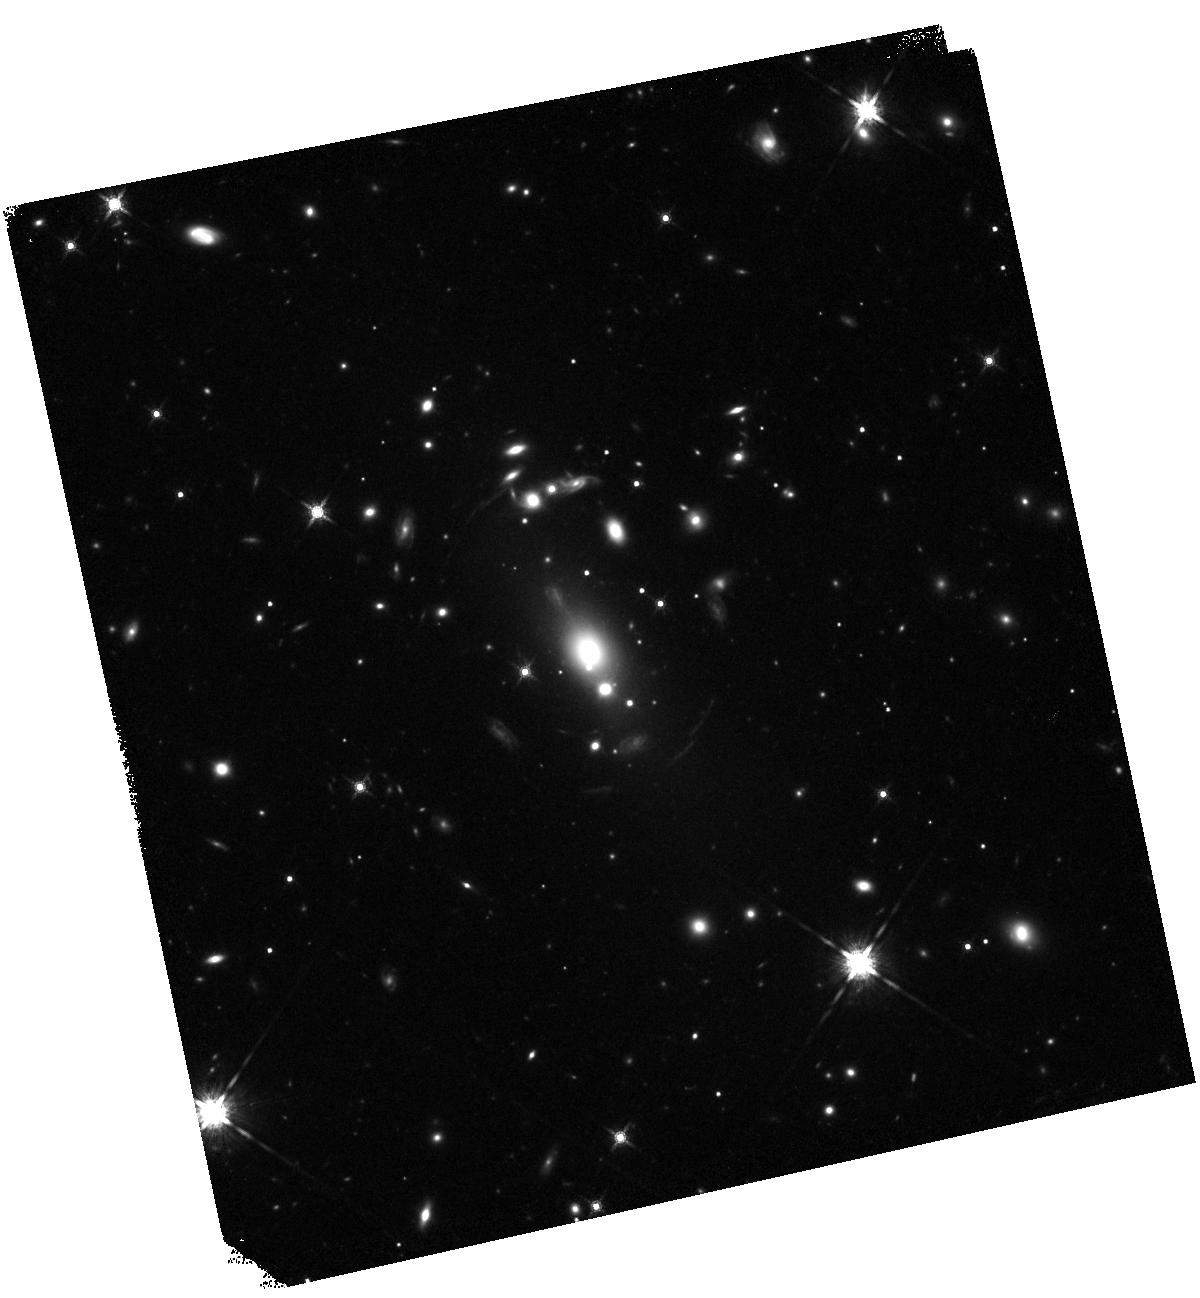
Target: RXCJ1717.1+2931. Instrument: WFC3/IR. Filter: F160W. Exposure: 20 min. Observation ID: hst_15670_a2_wfc3_ir_f160w_idyba2

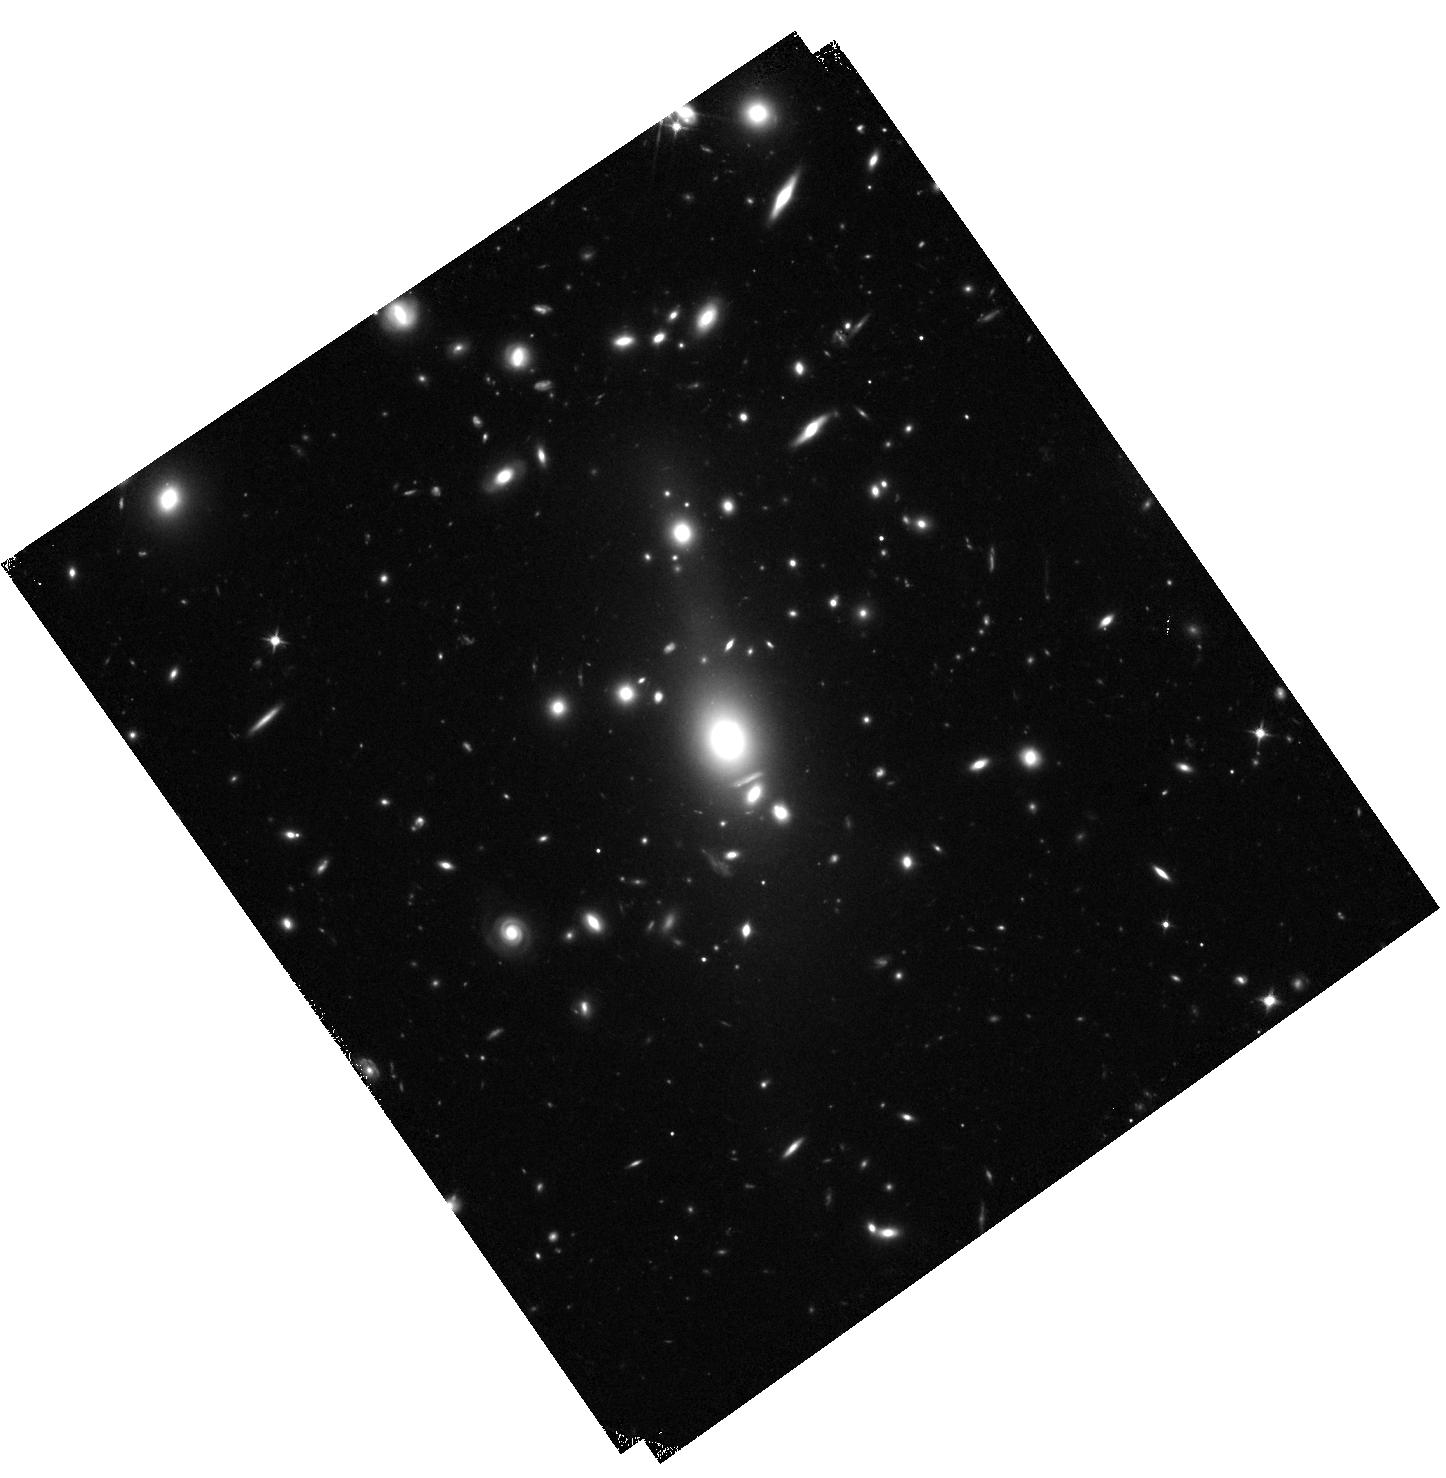
Target: RXCJ1310.9+2157. Instrument: WFC3/IR. Filter: F110W. Exposure: 20 min. Observation ID: hst_15670_a1_wfc3_ir_f110w_idyba1

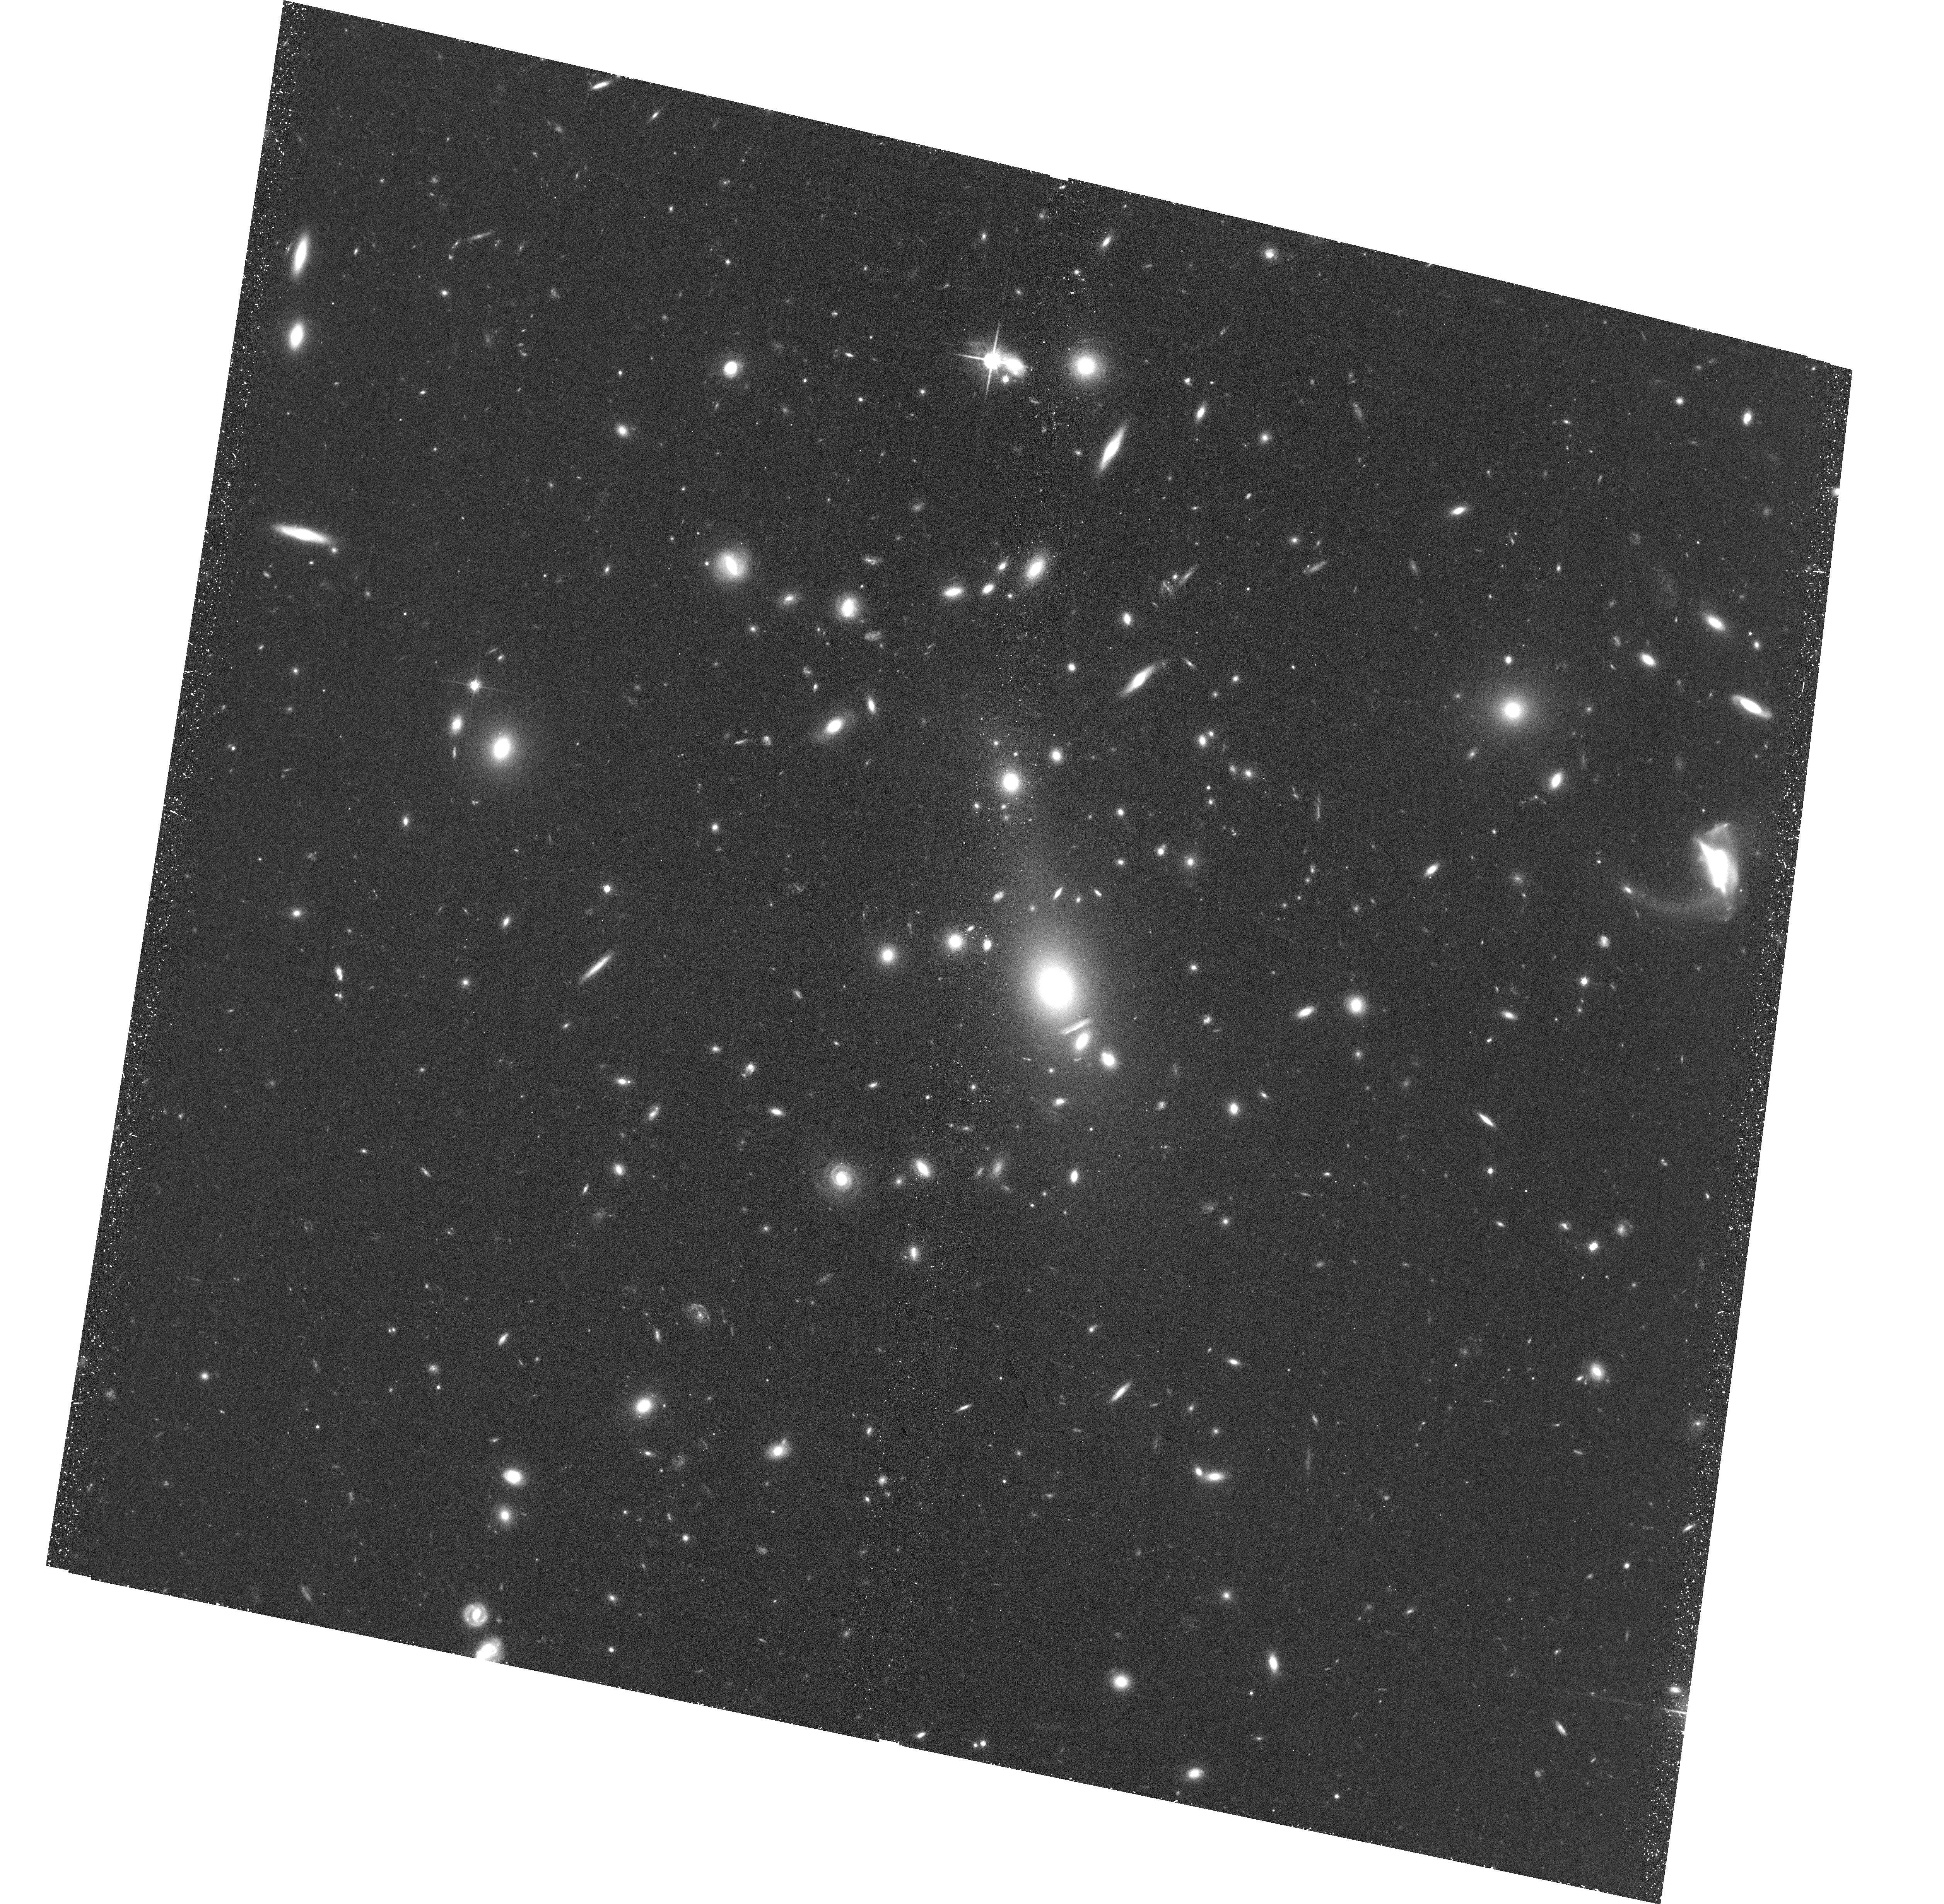
Target: RXCJ1310.9+2157. Instrument: ACS/WFC. Filter: F814W. Exposure: 38 min. Observation ID: hst_15670_51_acs_wfc_f814w_jdyb51

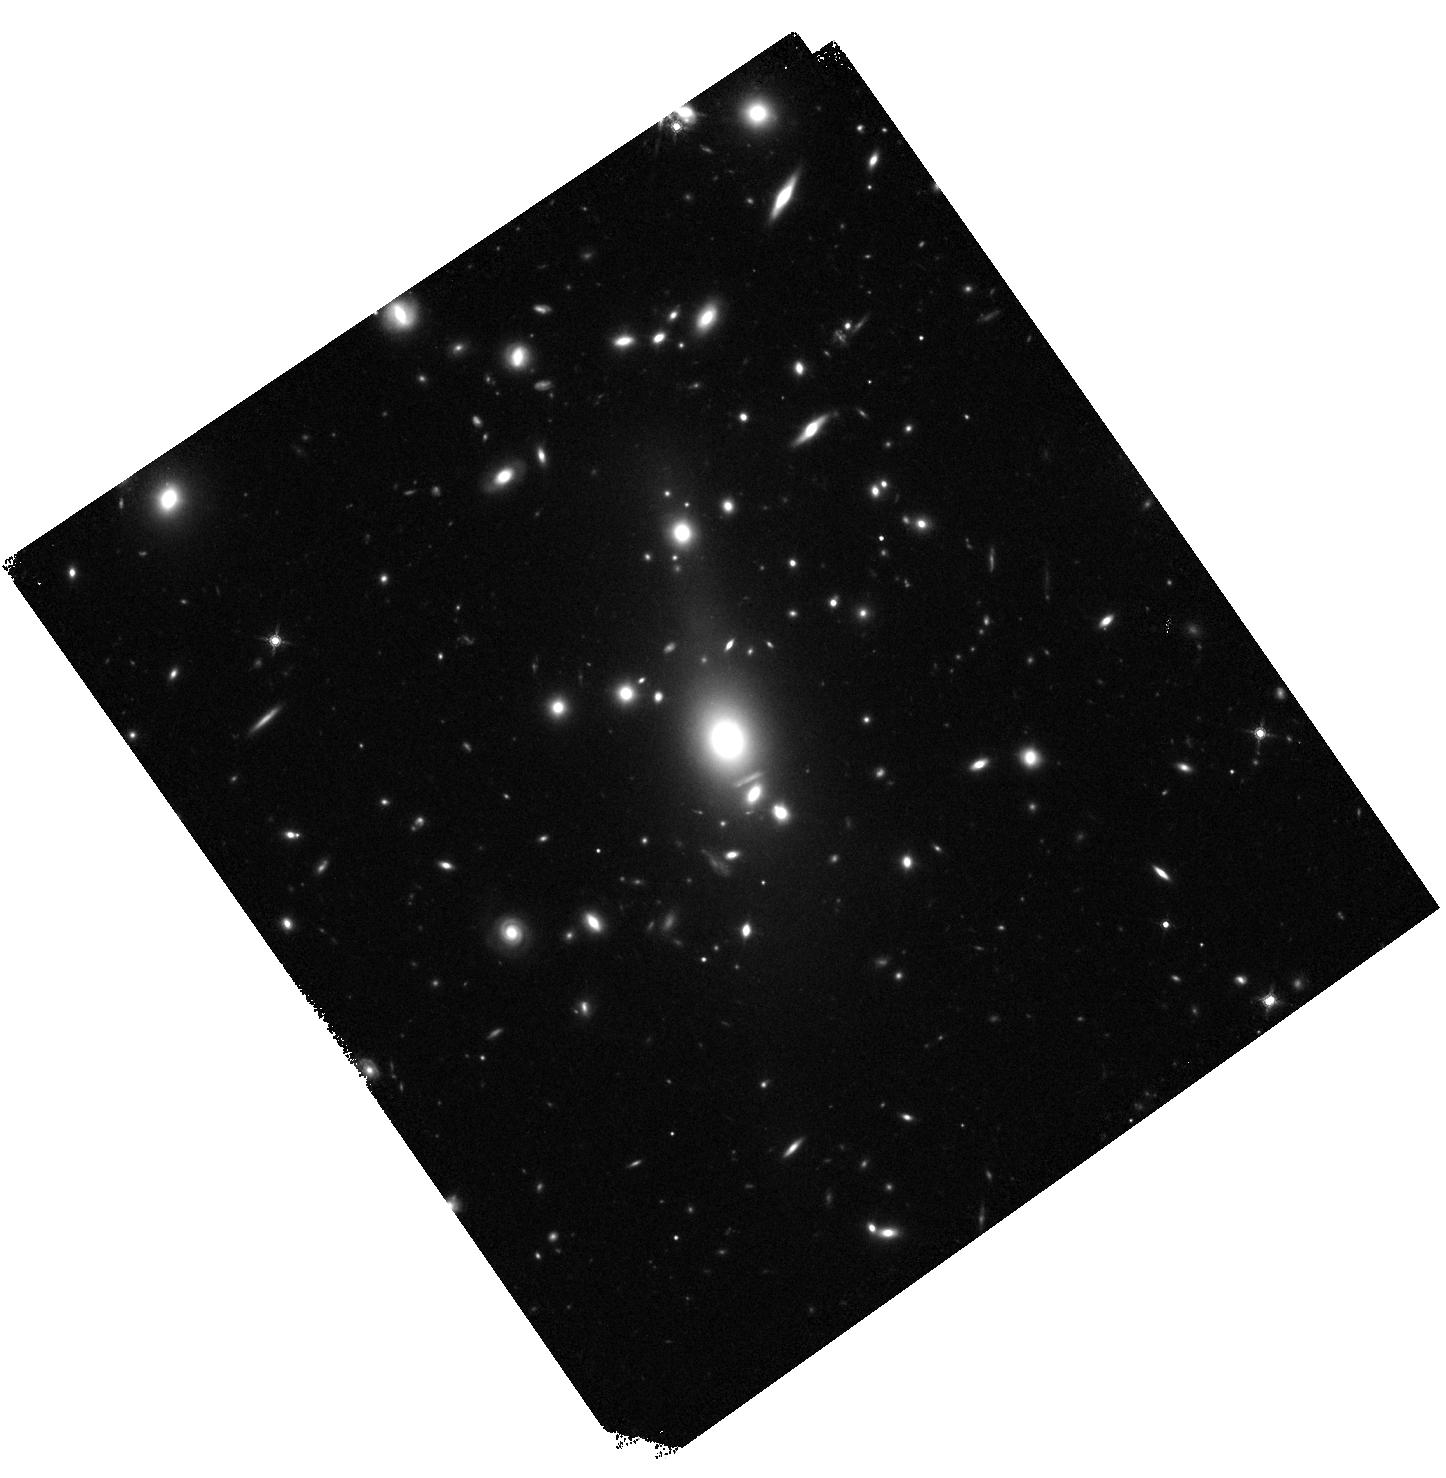
Target: RXCJ1310.9+2157. Instrument: WFC3/IR. Filter: F160W. Exposure: 20 min. Observation ID: hst_15670_a1_wfc3_ir_f160w_idyba1

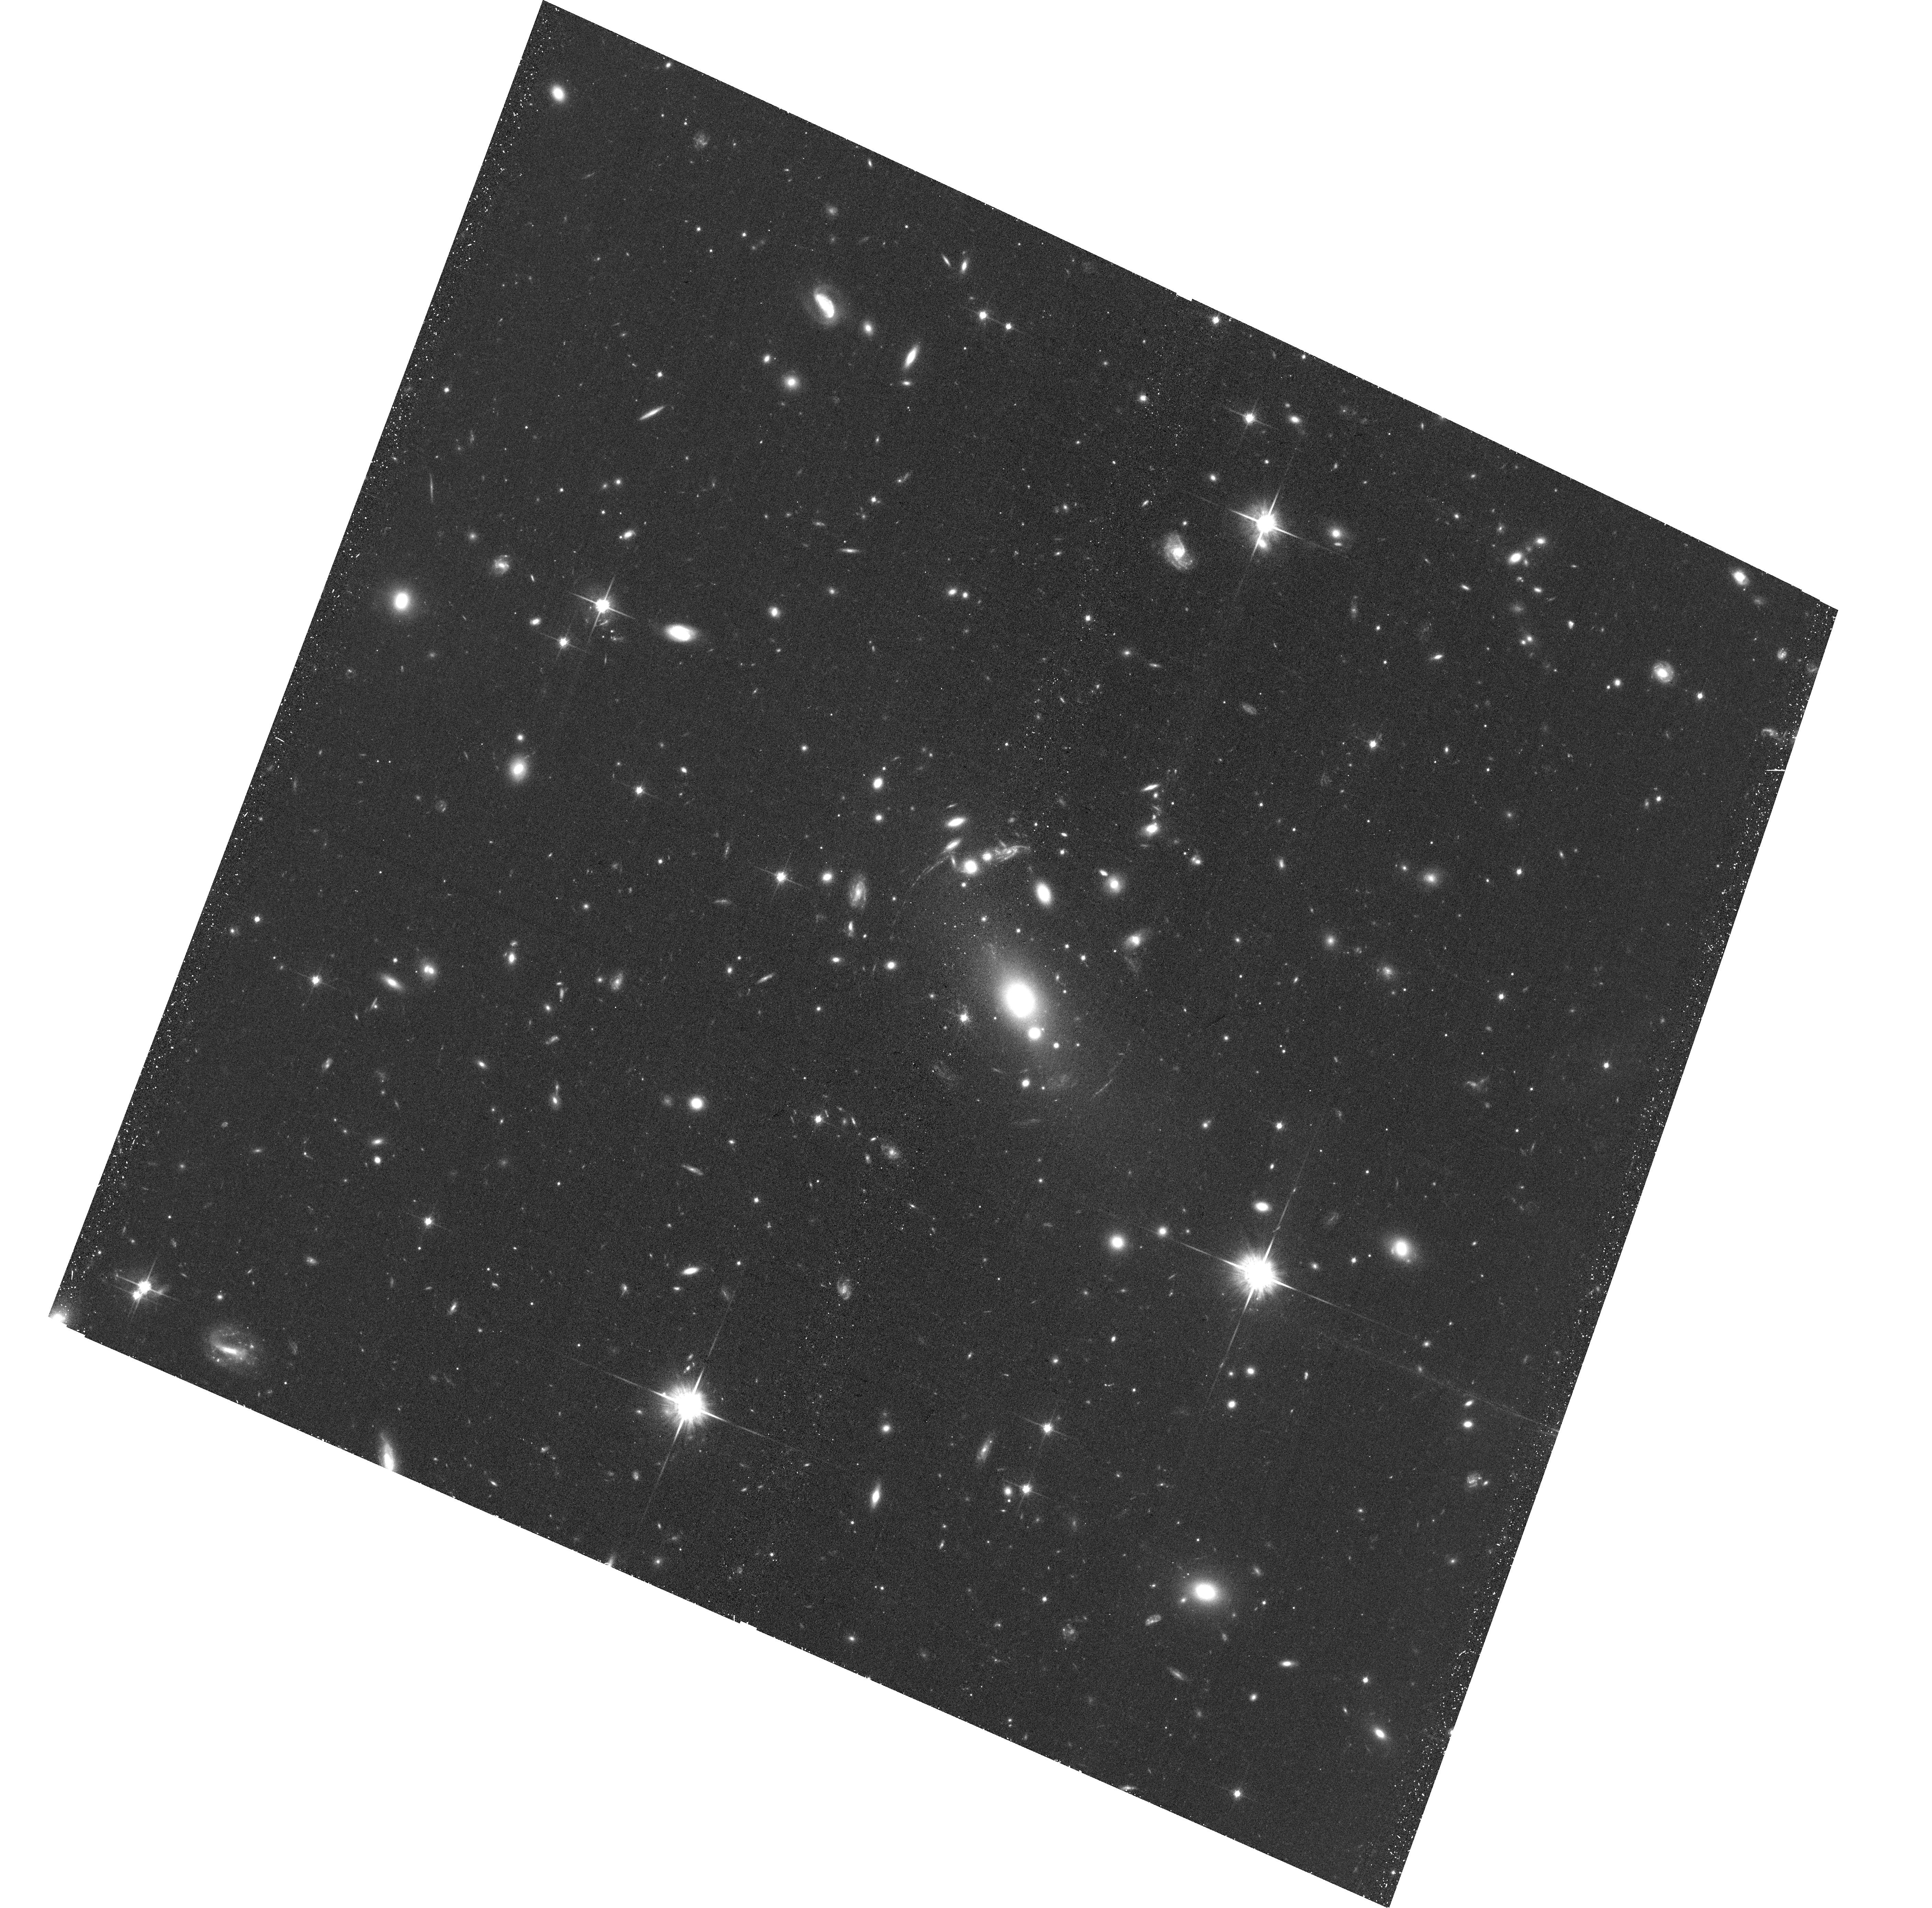
Target: RXCJ1717.1+2931. Instrument: ACS/WFC. Filter: F814W. Exposure: 38 min. Observation ID: hst_15670_02_acs_wfc_f814w_jdyb02

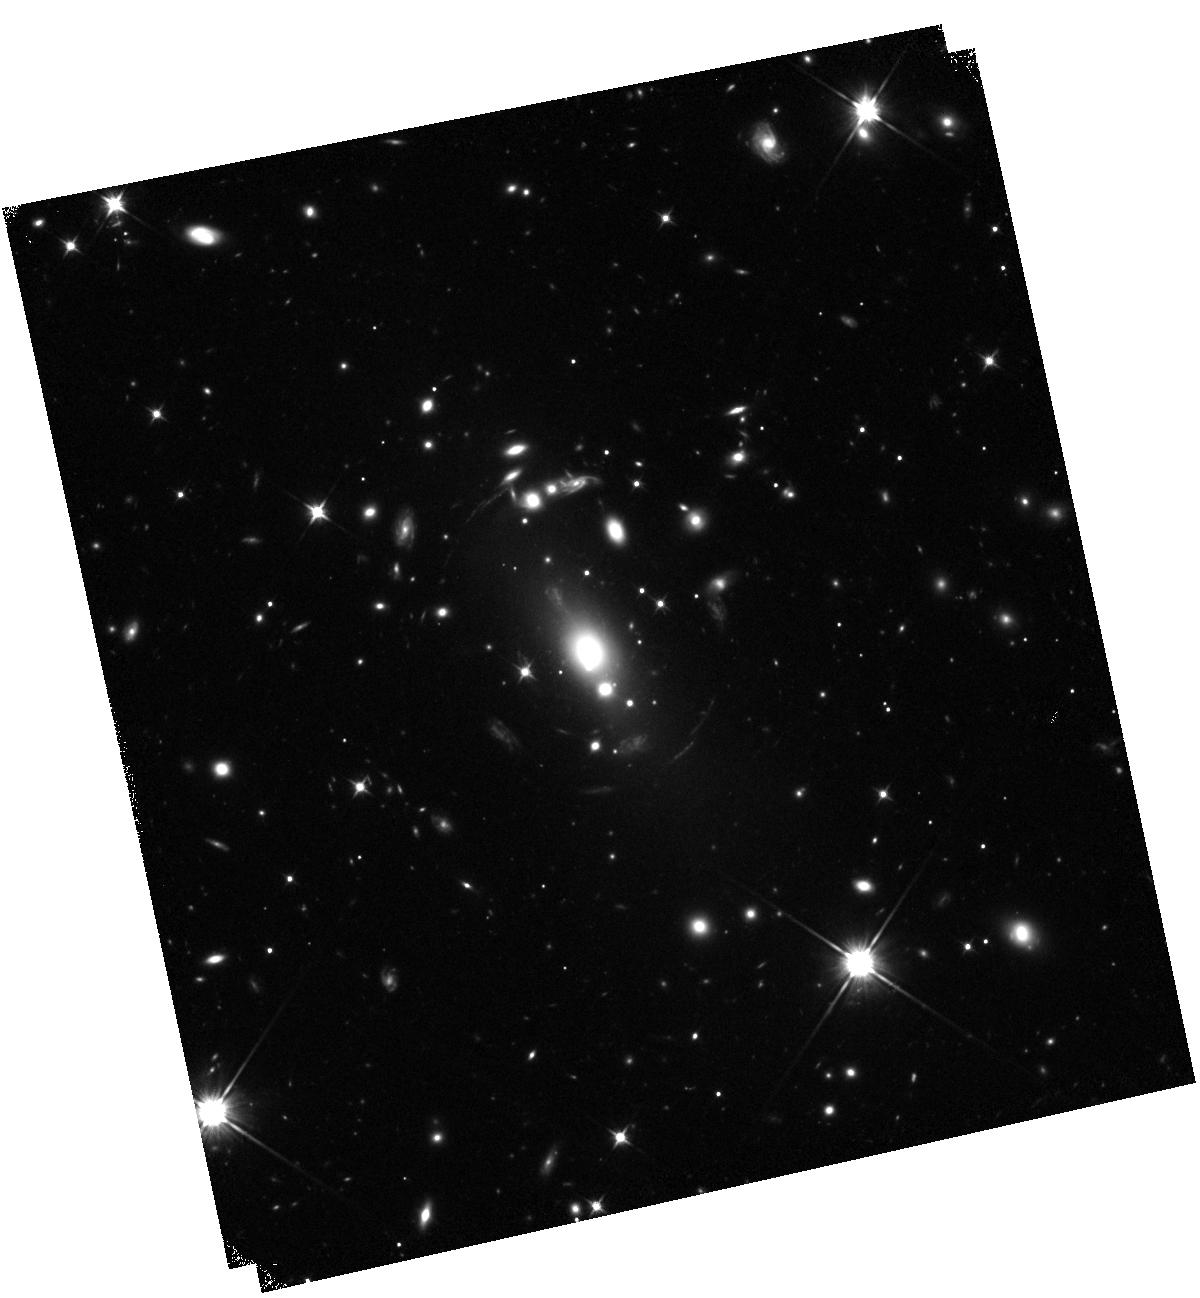
Target: RXCJ1717.1+2931. Instrument: WFC3/IR. Filter: F110W. Exposure: 20 min. Observation ID: hst_15670_a2_wfc3_ir_f110w_idyba2

Studying Six Galaxy Clusters to be Used as Gravitational Lense Telescopes (PI: Boehringer, Hans)

The most massive galaxy clusters are extremely valuable study objects for a wide range of astrophysical and cosmological studies. In our completed all-sky X-ray cluster survey we found 6 rare, massive galaxy clusters (M500 greater than 6.4 x 10e14 Msun) in the redshift range z = 0.25 to 0.5 (sweet spot for gravitational lensing studies), which have not been observed in X-ray pointed observations so far (one has a short XMM exposure). We propose these objects for XMM-Newton and the two most interesting systems for HST observations, with a main goal to characterise their properties for lensing studies and their use as gravitational lensing telescopes. In addition these observations complete an important sample of massive clusters to be used for a range of cosmological studies.